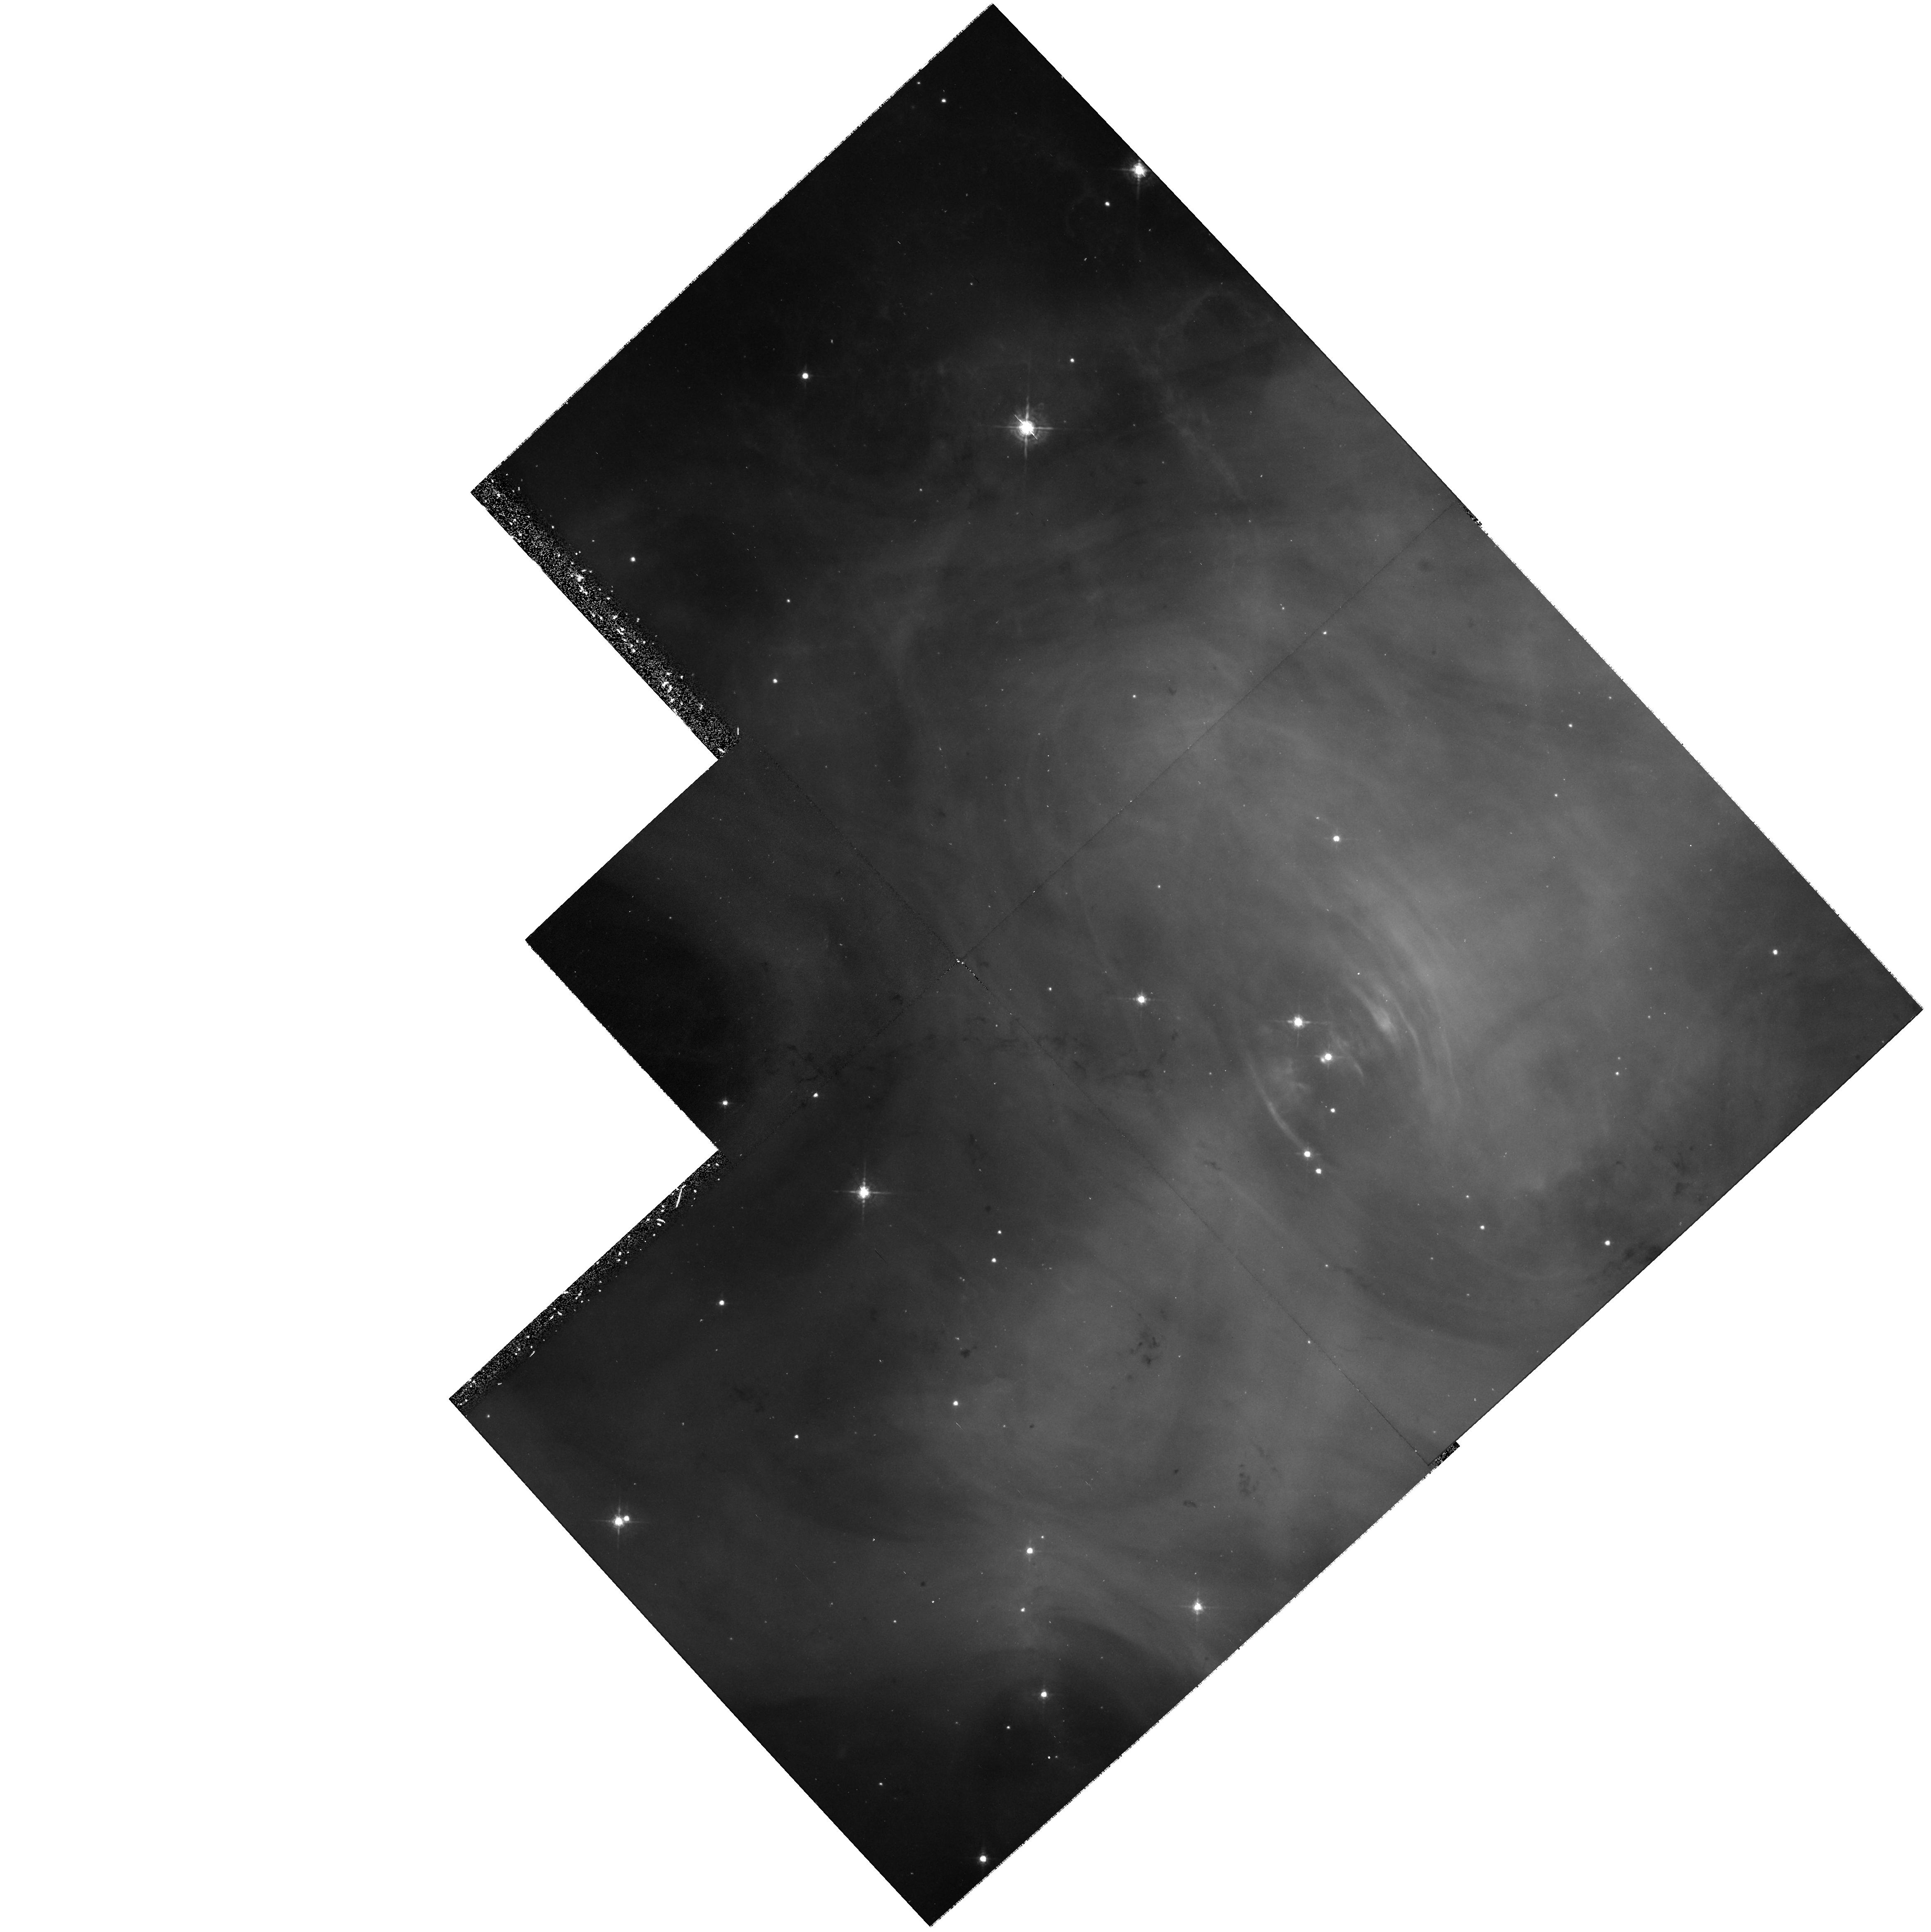
Target: CRAB-PULSAR-POS2. Instrument: WFPC2/PC. Filter: F547M. Exposure: 40 min. Observation ID: hst_7407_20_wfpc2_pc_f547m_u50v20

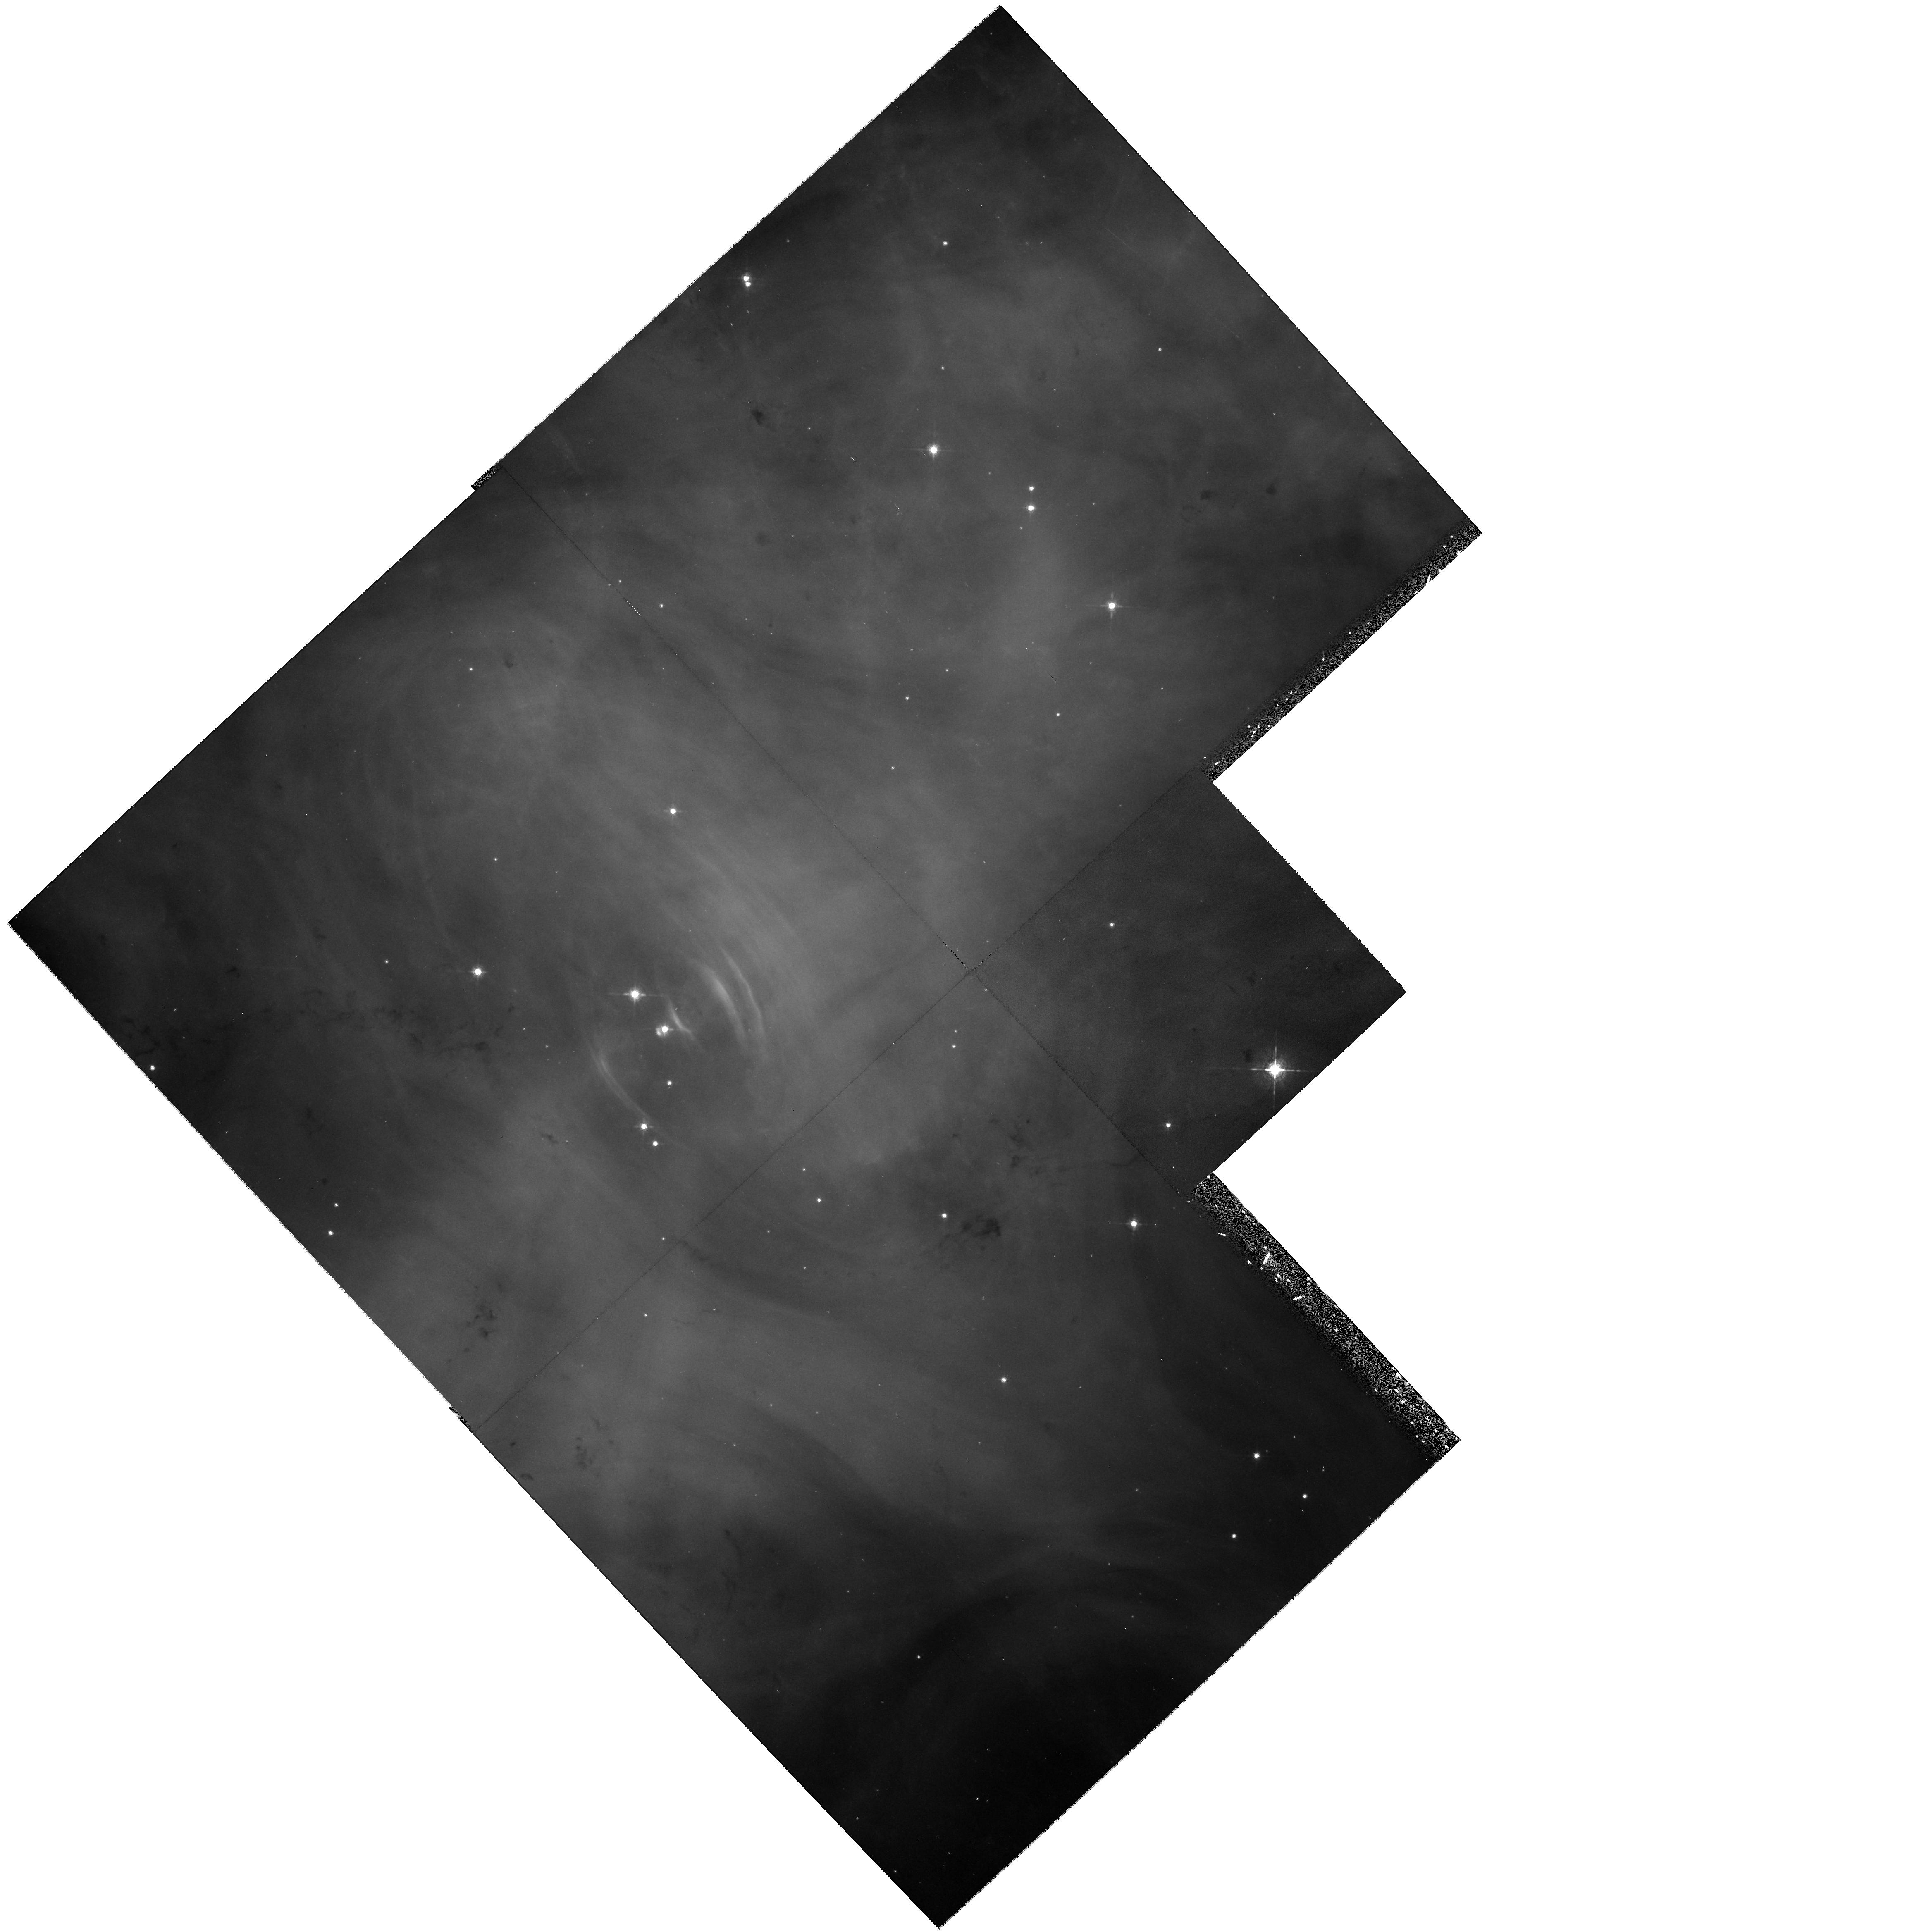
Target: CRAB-PULSAR-POS1. Instrument: WFPC2/PC. Filter: F547M. Exposure: 35 min. Observation ID: hst_7407_12_wfpc2_pc_f547m_u50v12

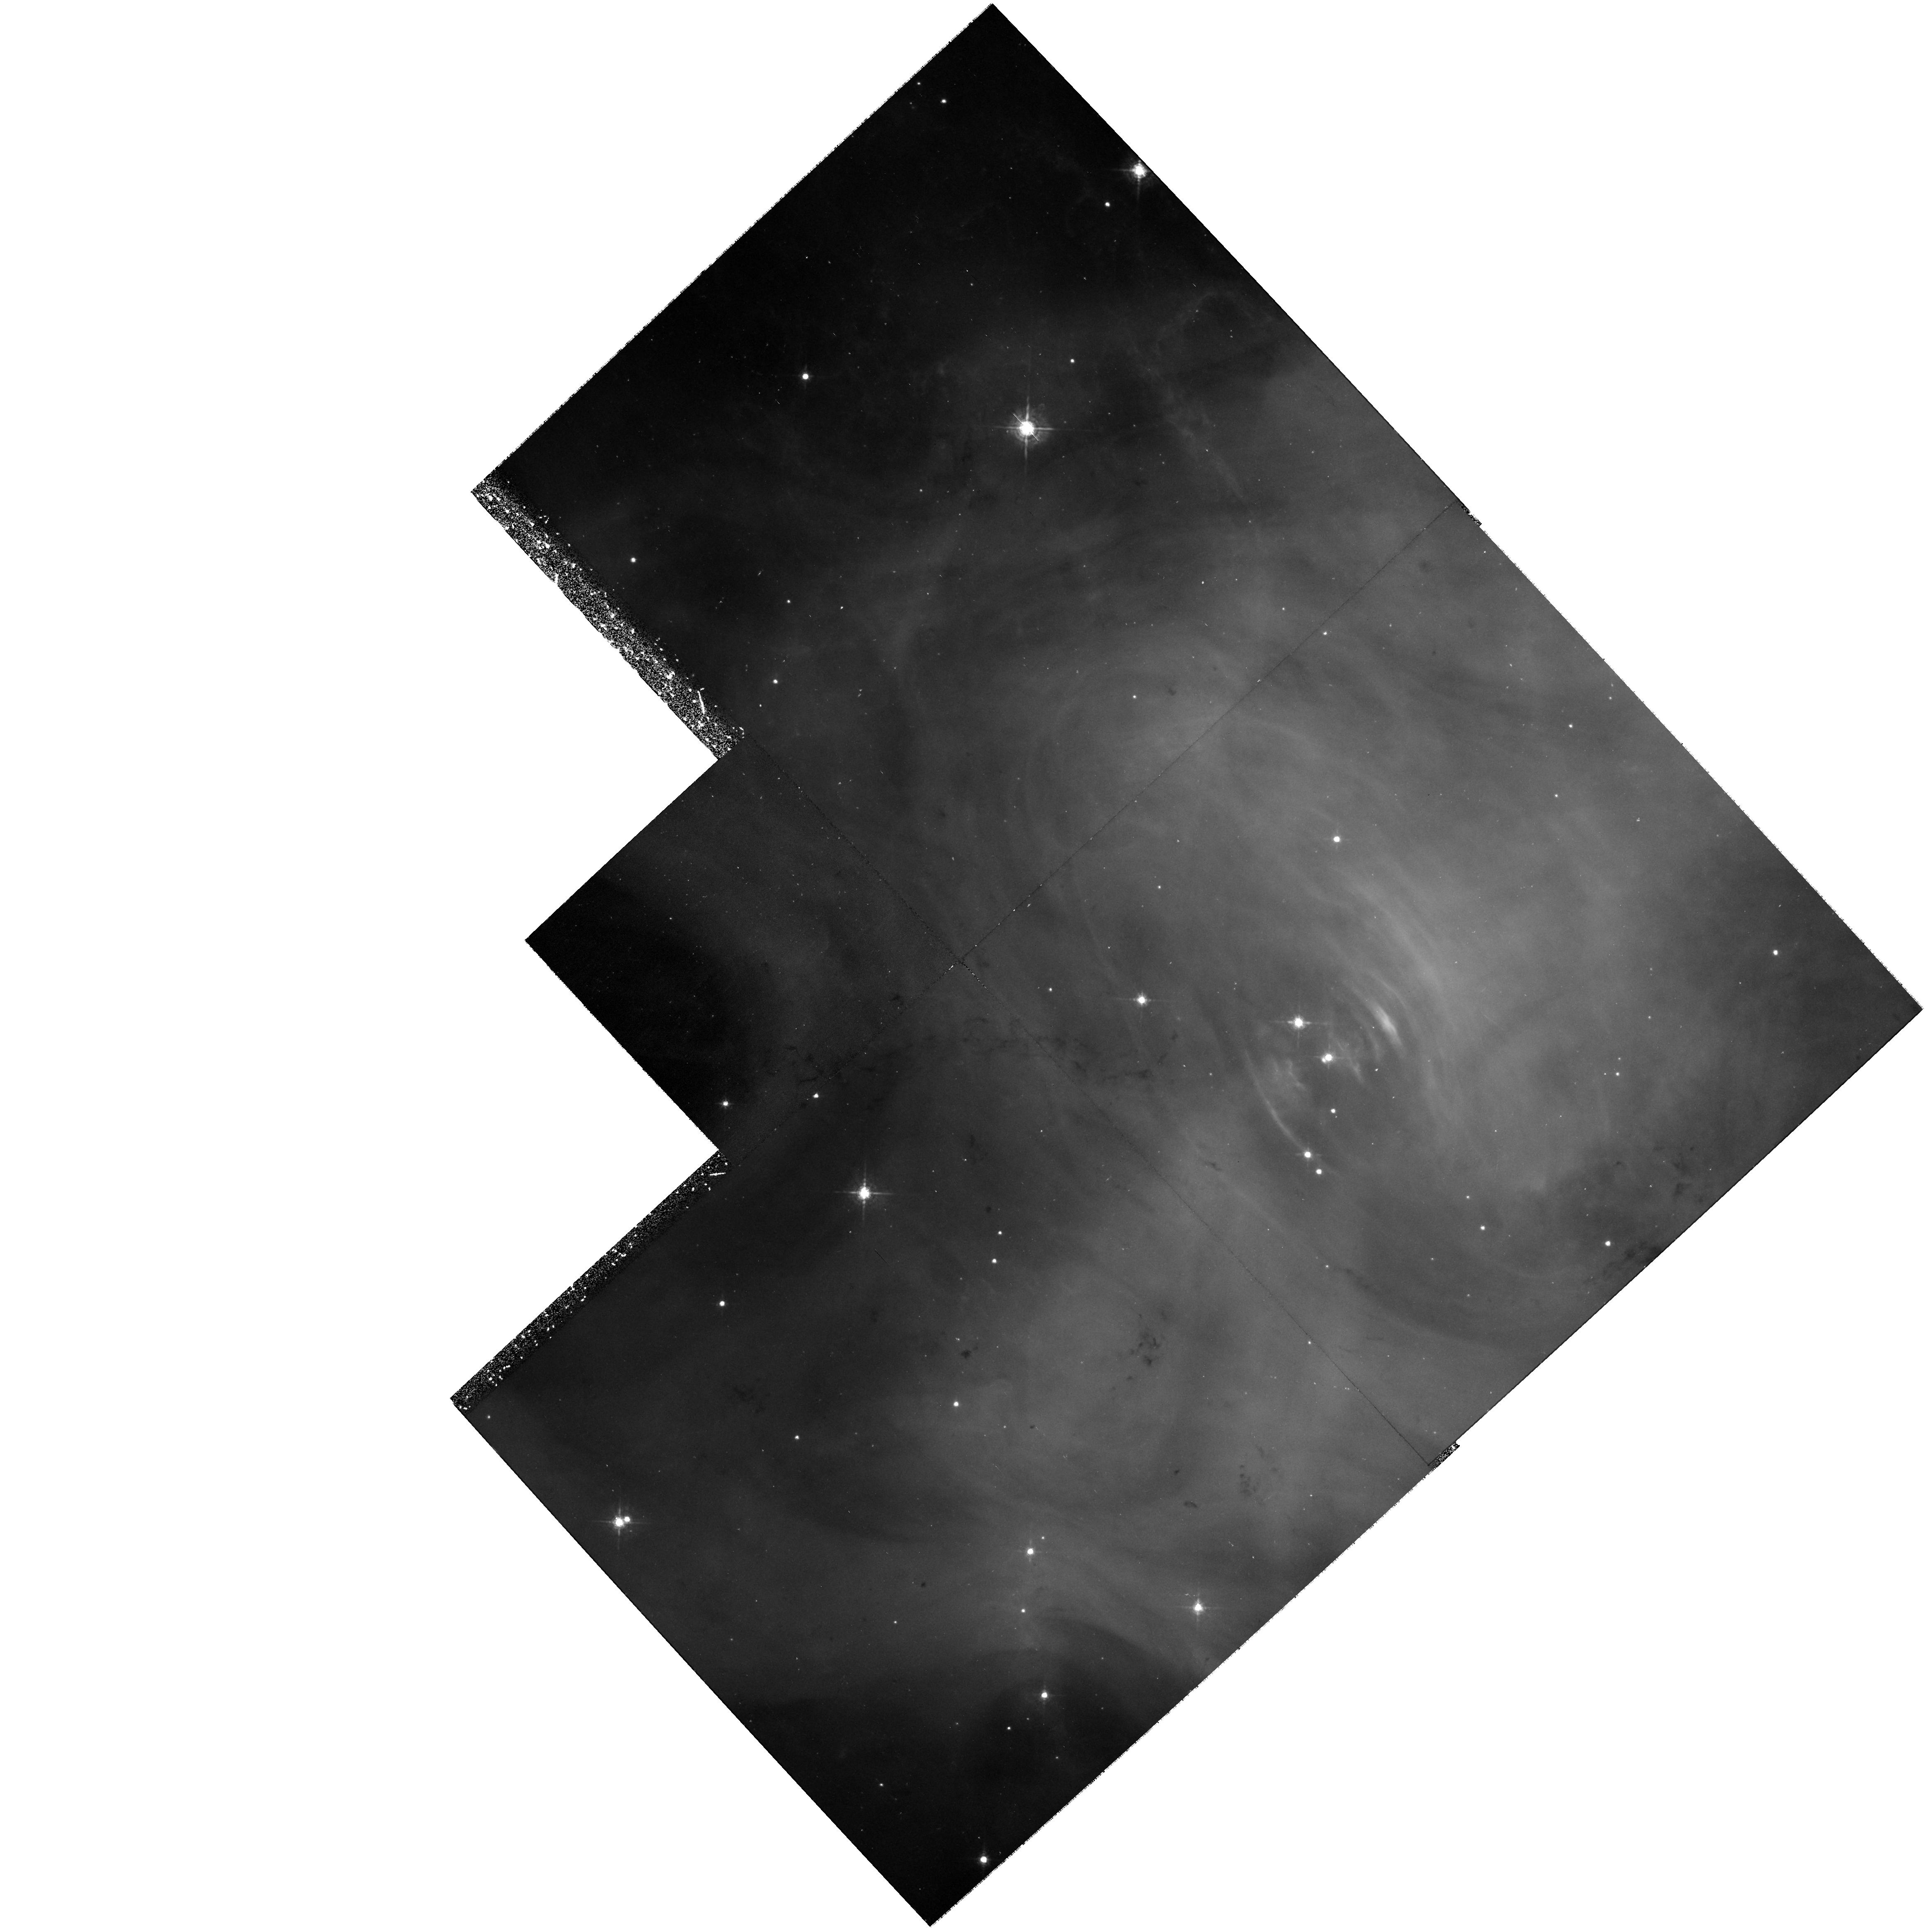
Target: CRAB-PULSAR-POS2. Instrument: WFPC2/PC. Filter: F547M. Exposure: 40 min. Observation ID: hst_7407_22_wfpc2_pc_f547m_u50v22

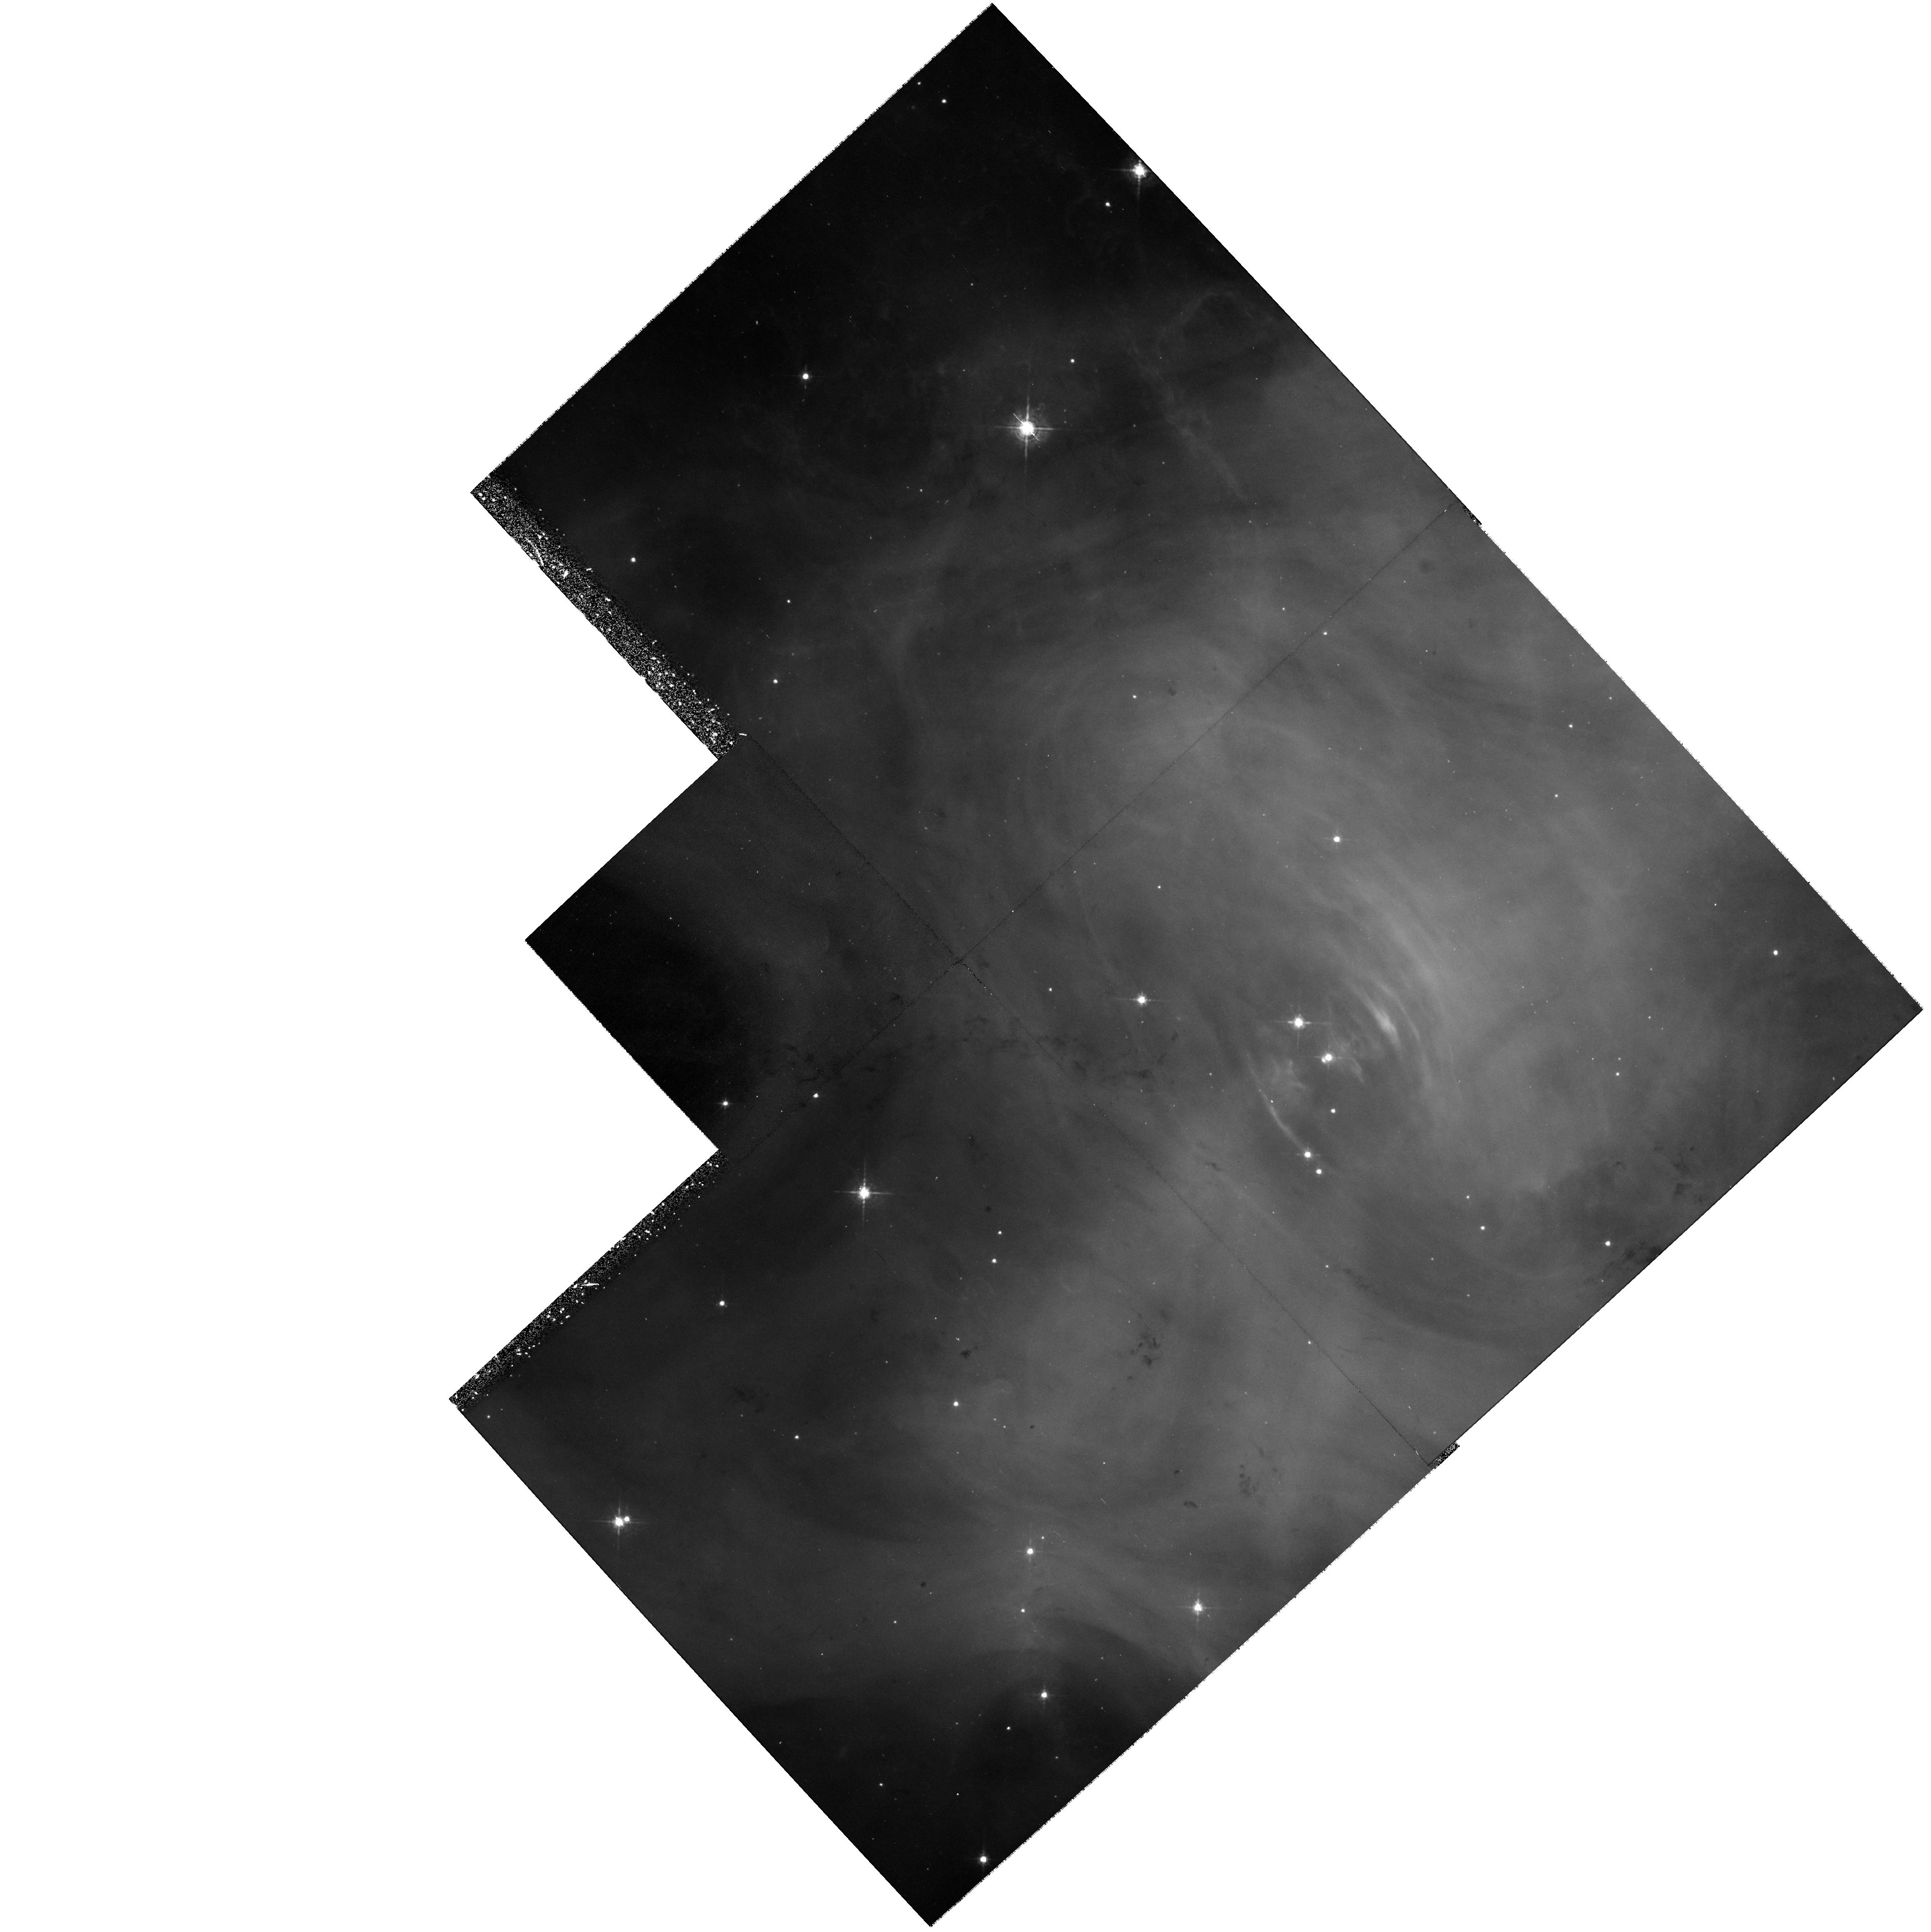
Target: CRAB-PULSAR-POS2. Instrument: WFPC2/PC. Filter: F547M. Exposure: 40 min. Observation ID: hst_7407_21_wfpc2_pc_f547m_u50v21

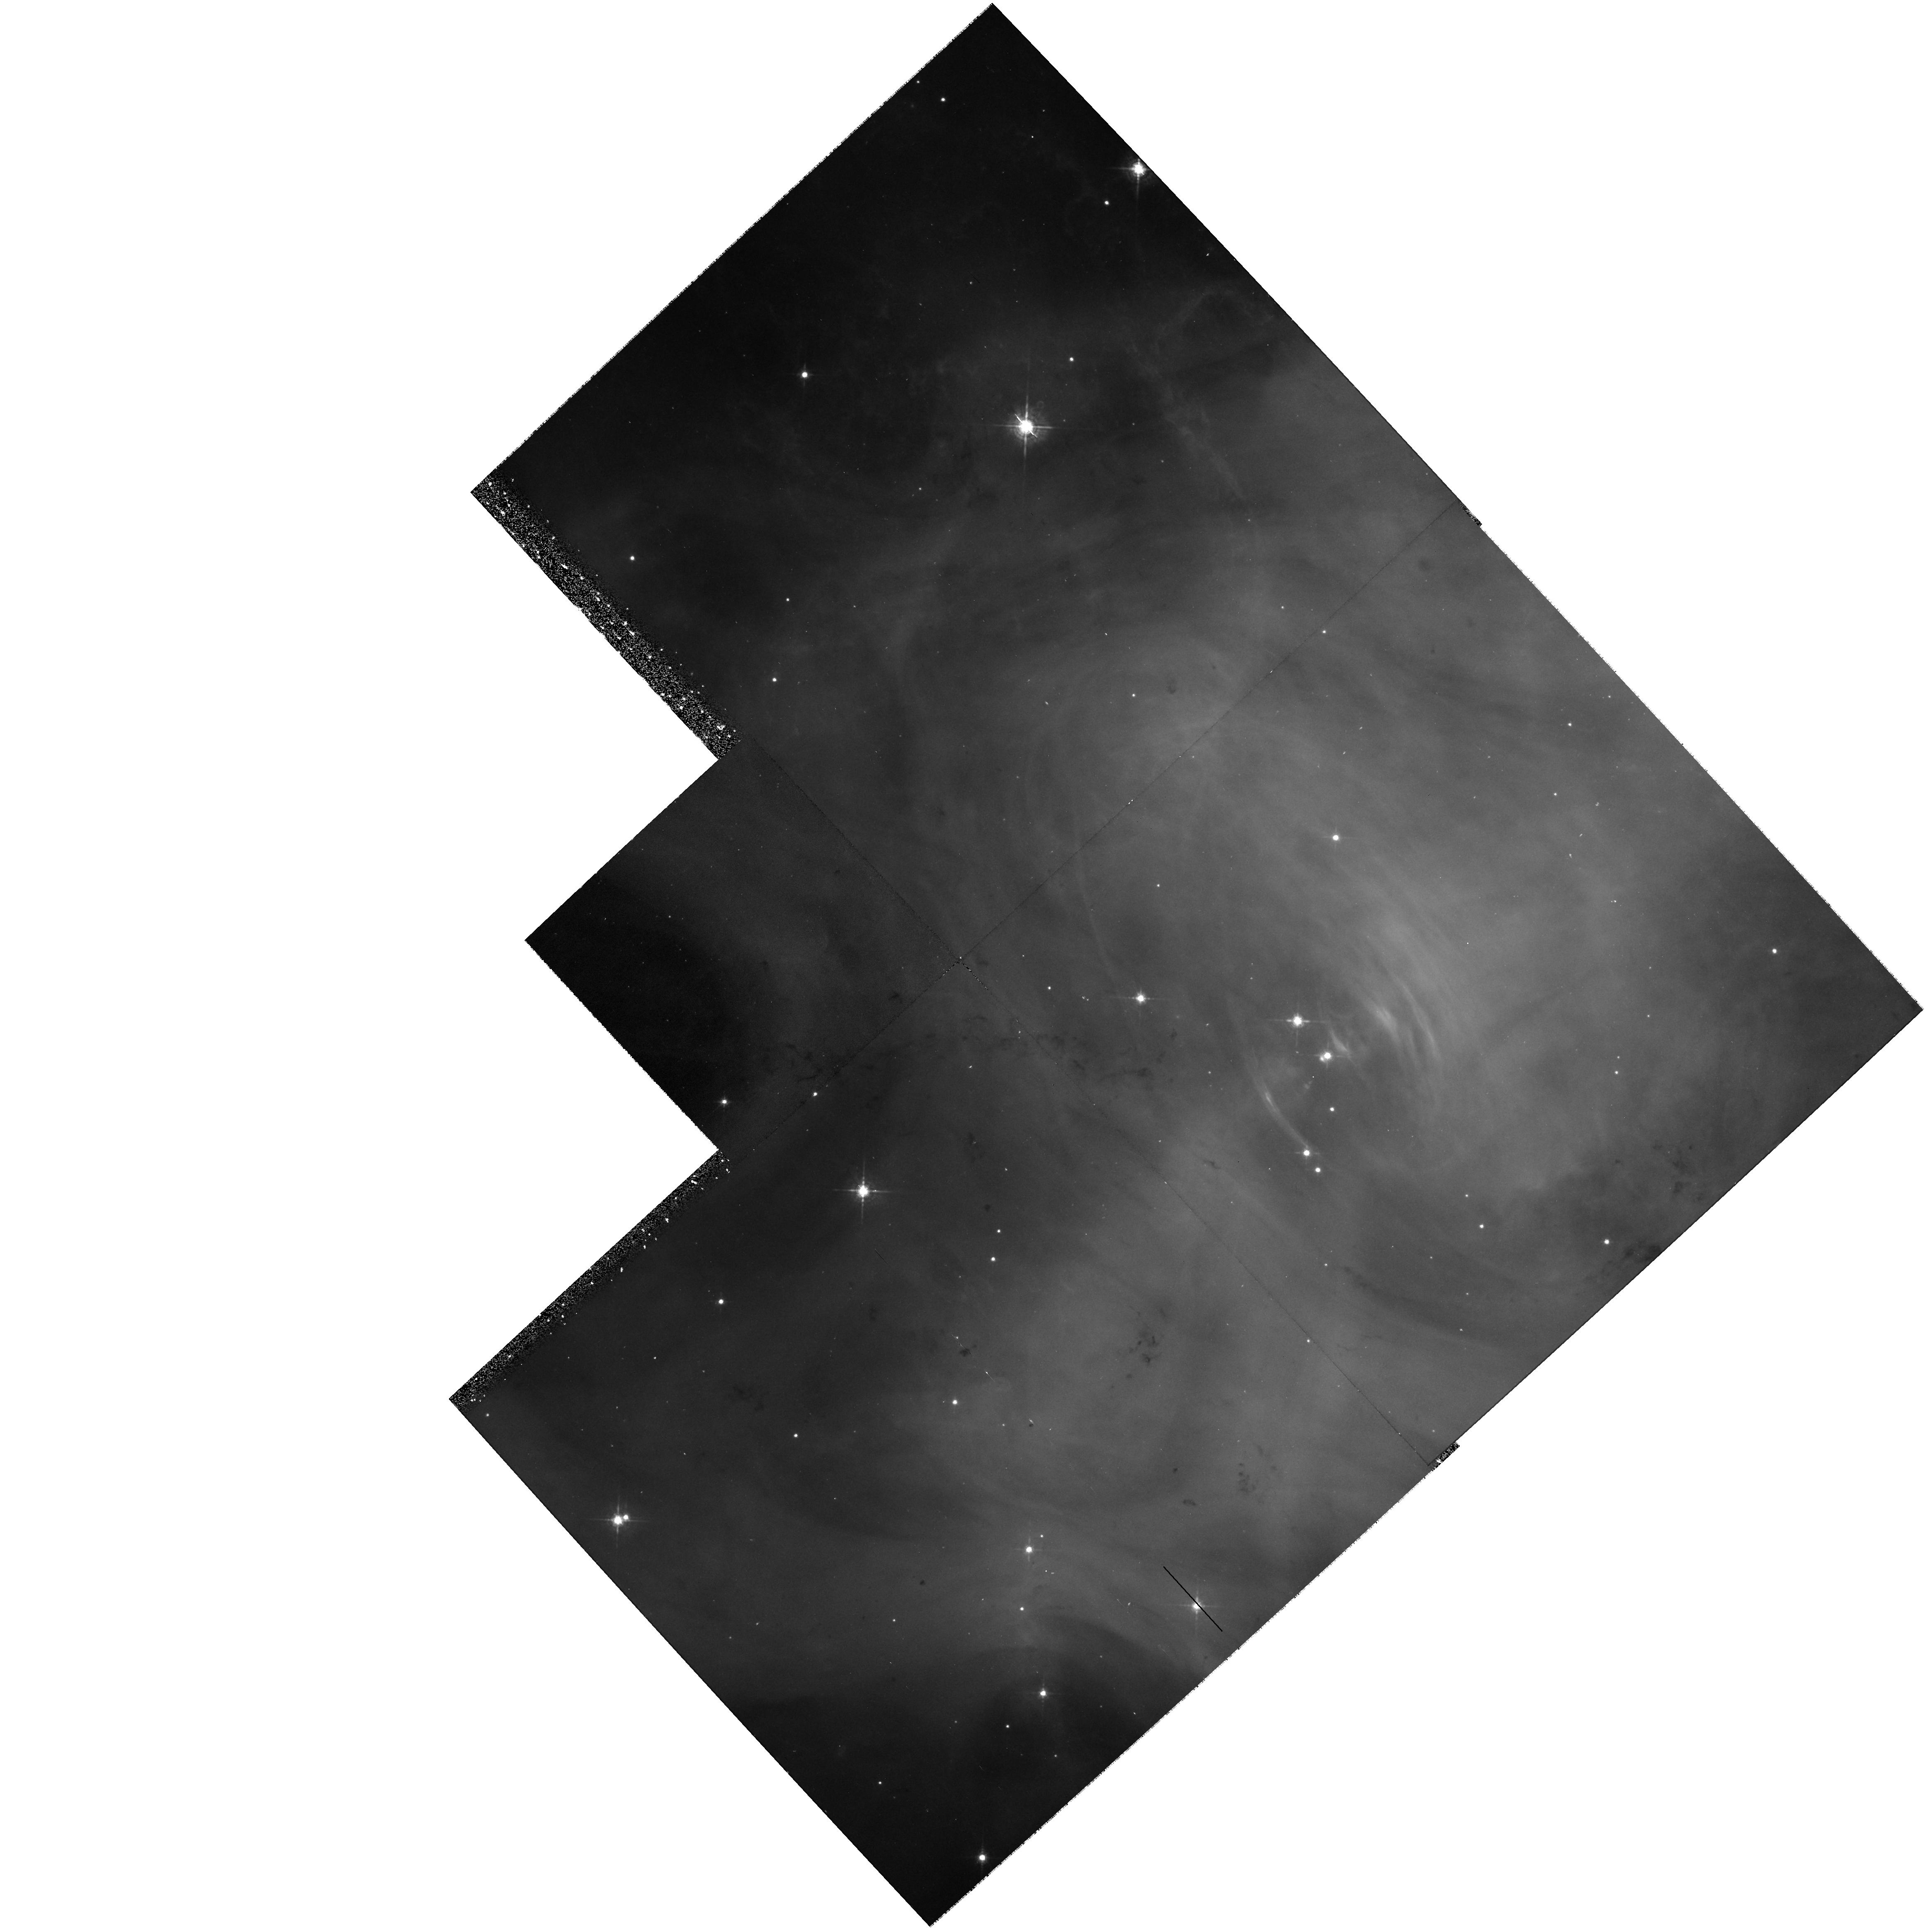
Target: CRAB-PULSAR-POS2. Instrument: WFPC2/PC. Filter: F547M. Exposure: 40 min. Observation ID: hst_7407_15_wfpc2_pc_f547m_u50v15

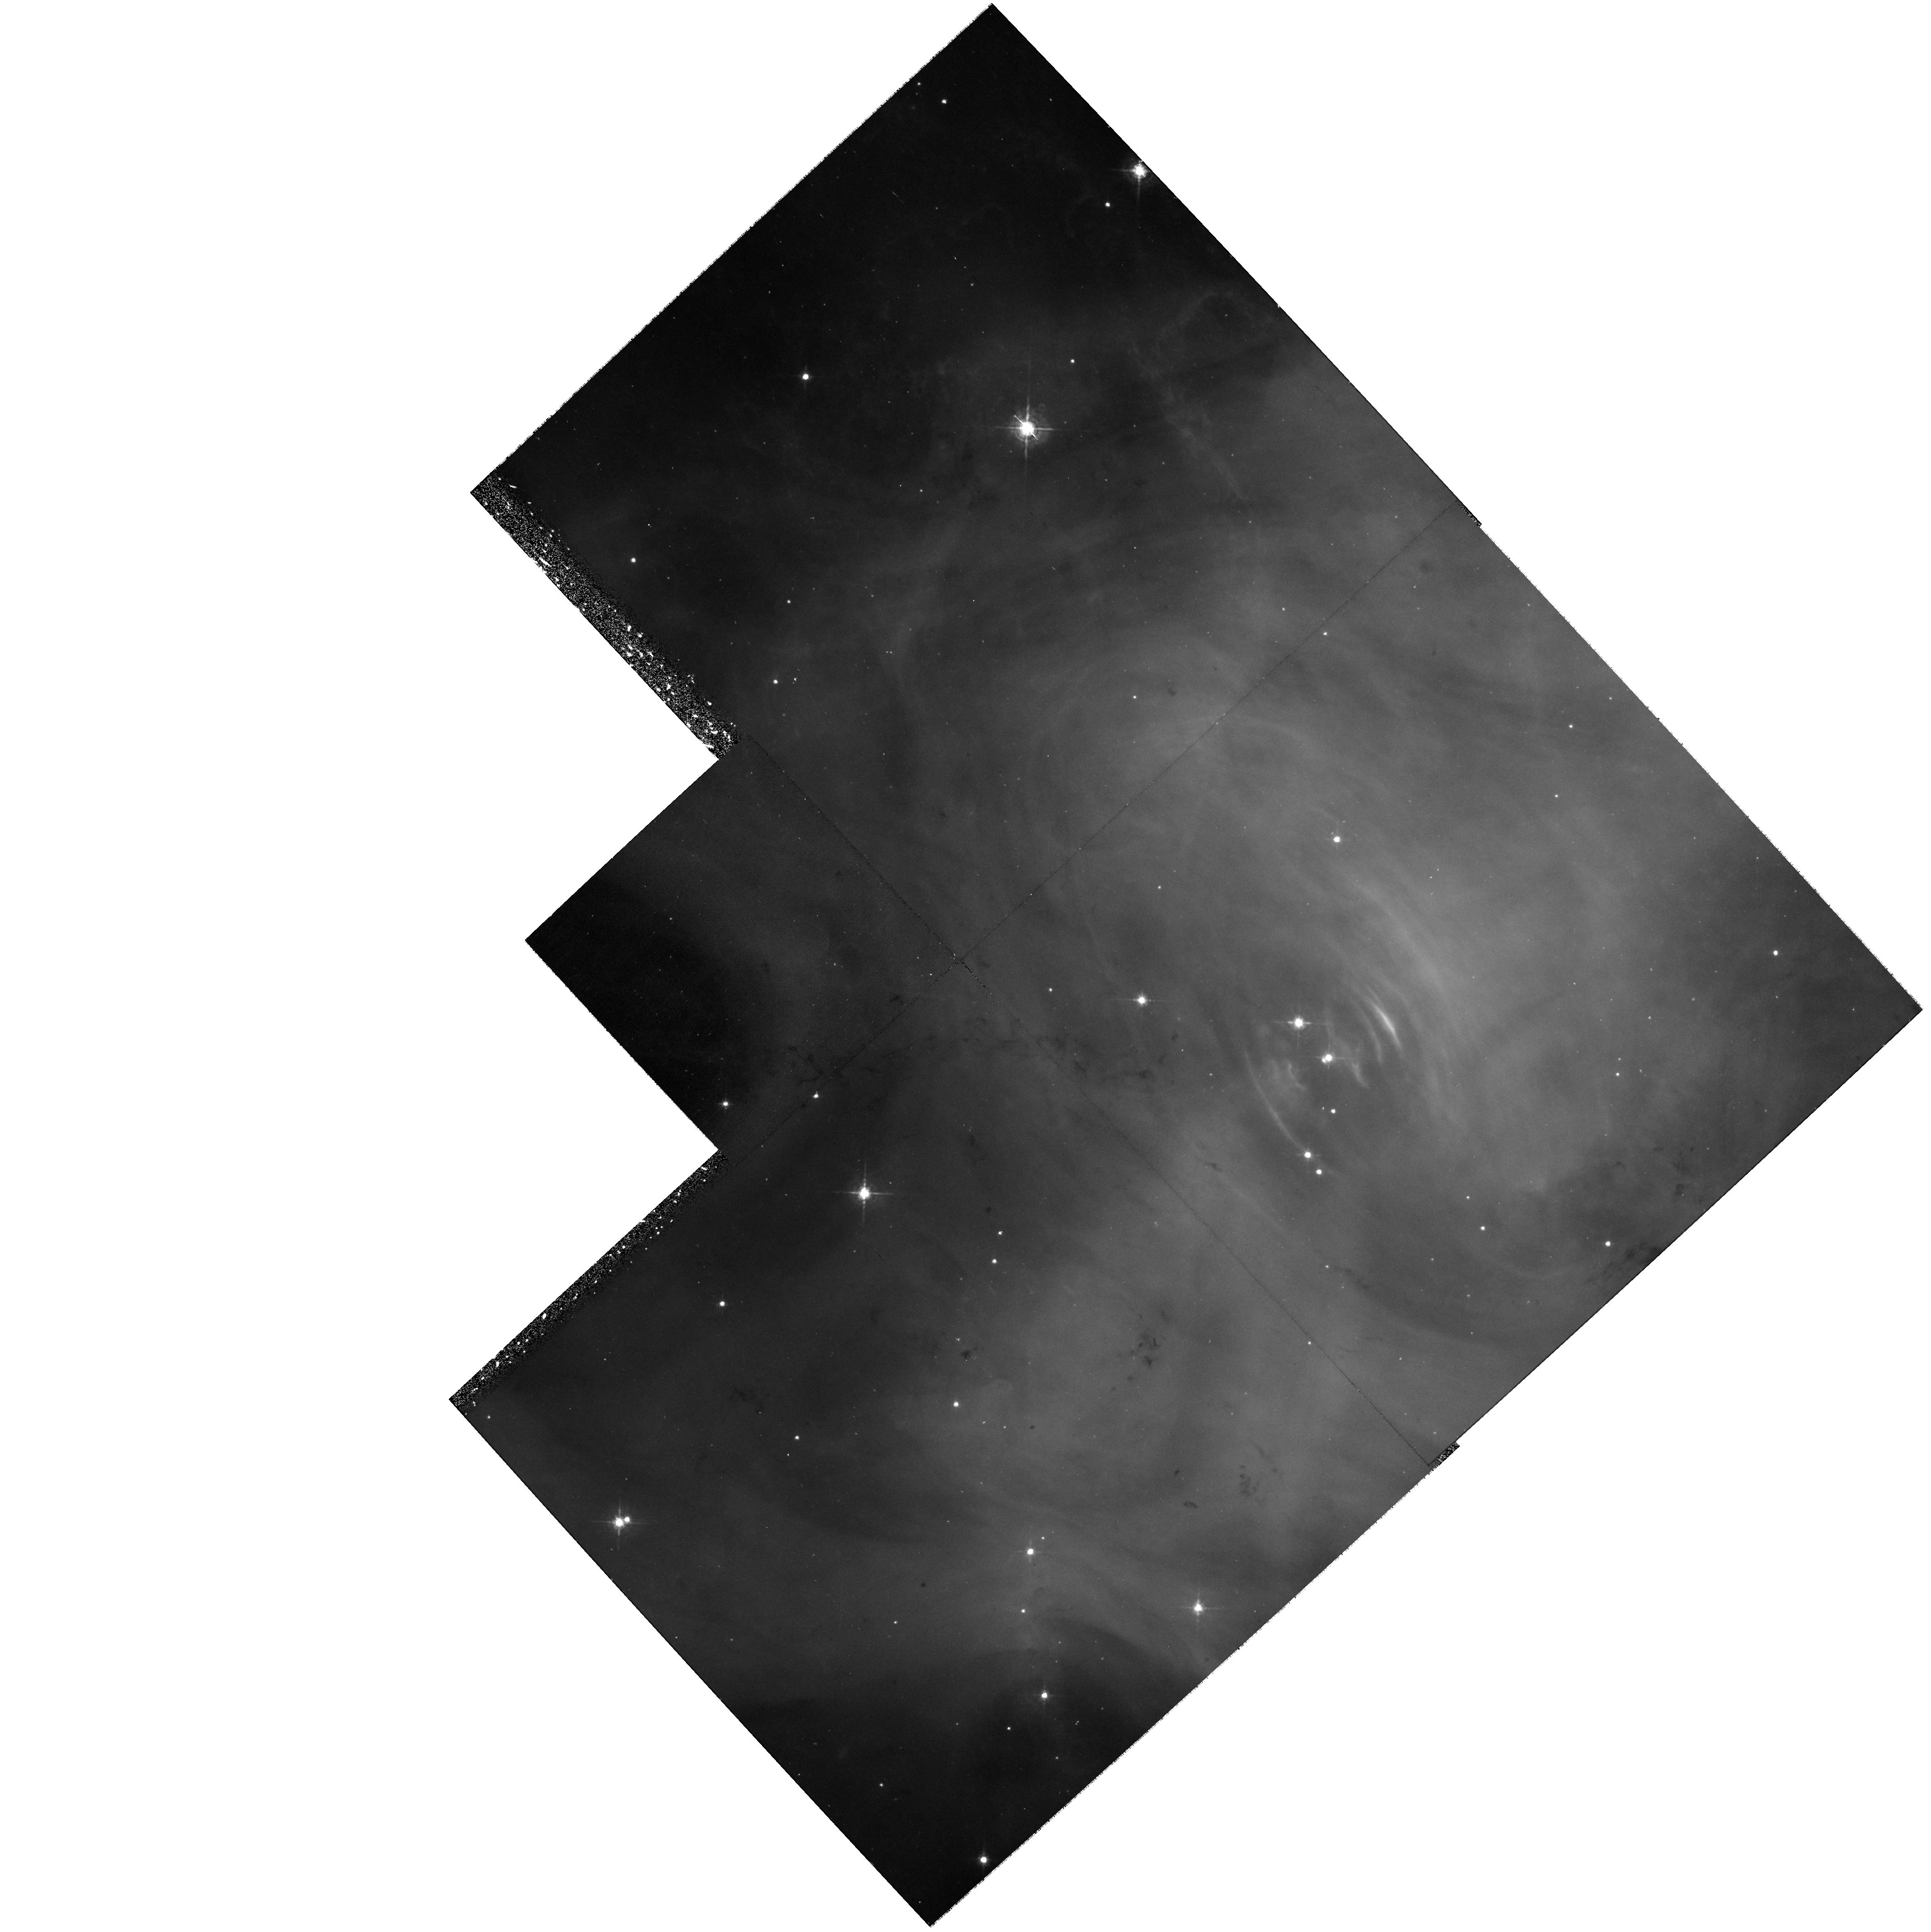
Target: CRAB-PULSAR-POS2. Instrument: WFPC2/PC. Filter: F547M. Exposure: 40 min. Observation ID: hst_7407_23_wfpc2_pc_f547m_u50v23

Continuation of Temporal Monitoring of the Crab Synchrotron Nebula (PI: Hester, Jeff J.)

The synchrotron nebula surrounding the Crab pulsar has been the subject of intensive study for decades. It is generally accepted that the structure and activity in this region are due to wave phenomena near the termination shock of the pulsar wind, observations of which hold unique promise of leading to more complete models of the pulsar and its magnetosphere. Unfortunately, this promise has not been fulfilled, largely because of the low spatial resolution and uneven temporal coverage of existing studies. Recent HST WFPC2 observations of the Crab synchrotron nebula (Hester et al. 1995a, b) offer new hope in this quest. These data, which reach the natural size scale defined by the Larmor radius of energetic electrons, resolve the majority of the the known features in the Crab. For the first time it is possible to reliably establish the physical conditions (e.g., emissivities, equipartition fields, and pressures) of features associated with the wind and its termination shock. In addition the HST has probed the structure of the nebula very close to the pulsar itself, leading to the exciting discovery of a bright knot located only 1300 AU above the SE pole of the pulsar. It is clear, however, that the Crab is essentially dynamical in character, and to capitalize fully on the promise of HST observations will require temporal monitoring over several years. In Cycle 5 we have begun such a program. Here we propose to continue it through Cycle 6.